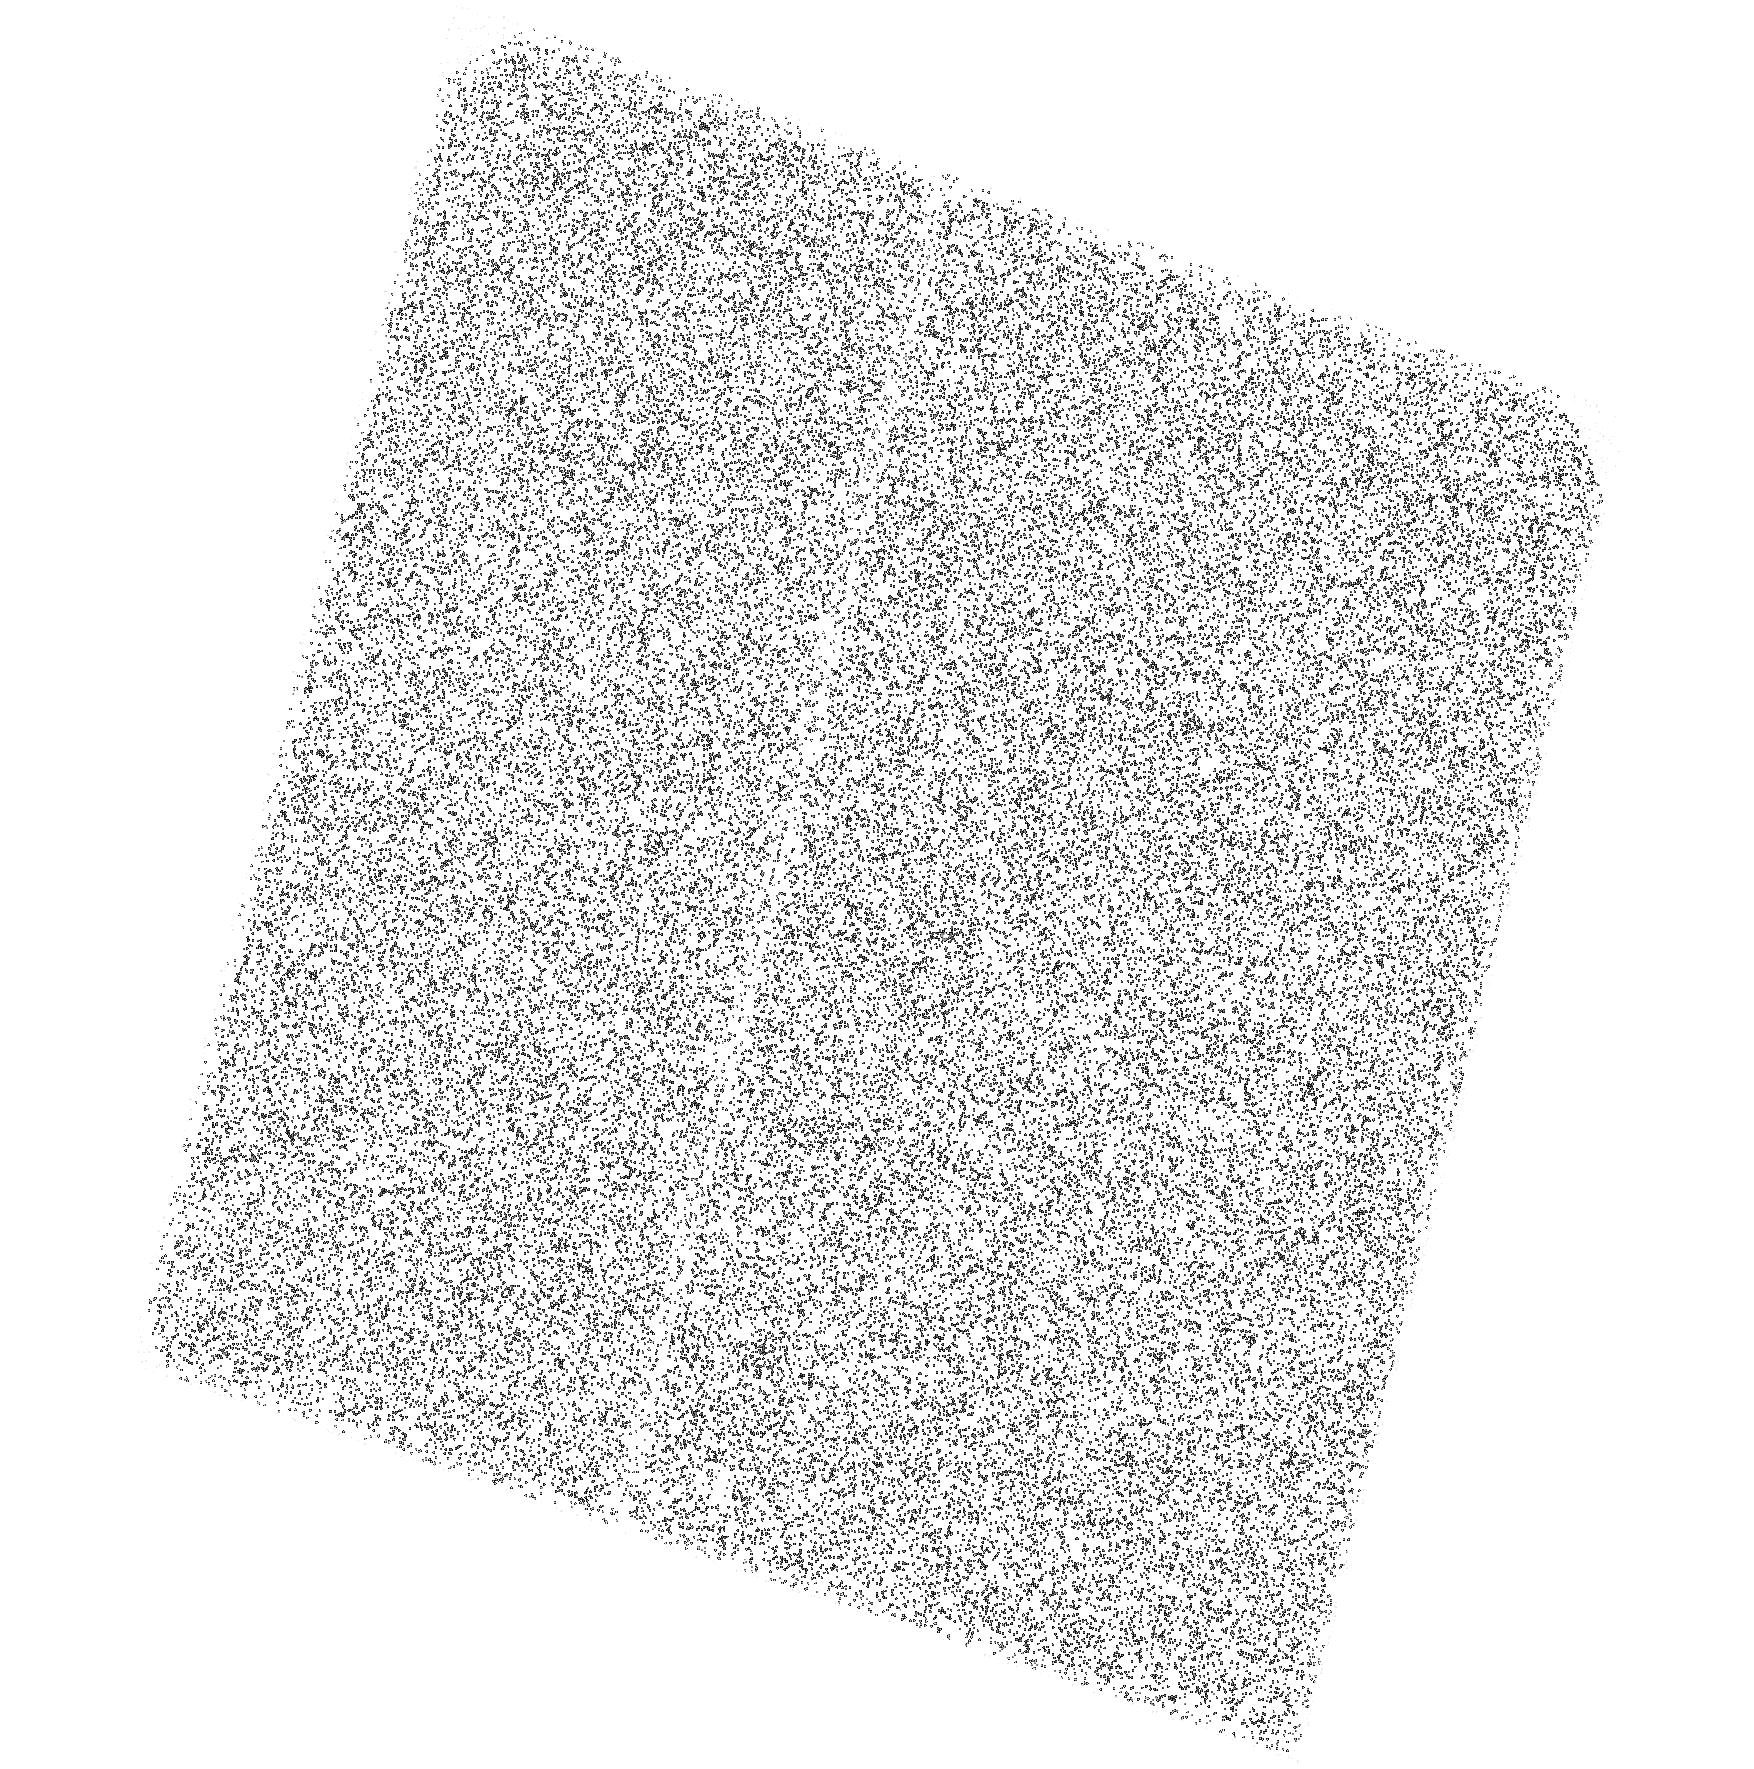
Target: RXJ2143+0654. Instrument: ACS/SBC. Filter: F140LP. Exposure: 44 min. Observation ID: hst_17476_01_acs_sbc_f140lp_jf8e01

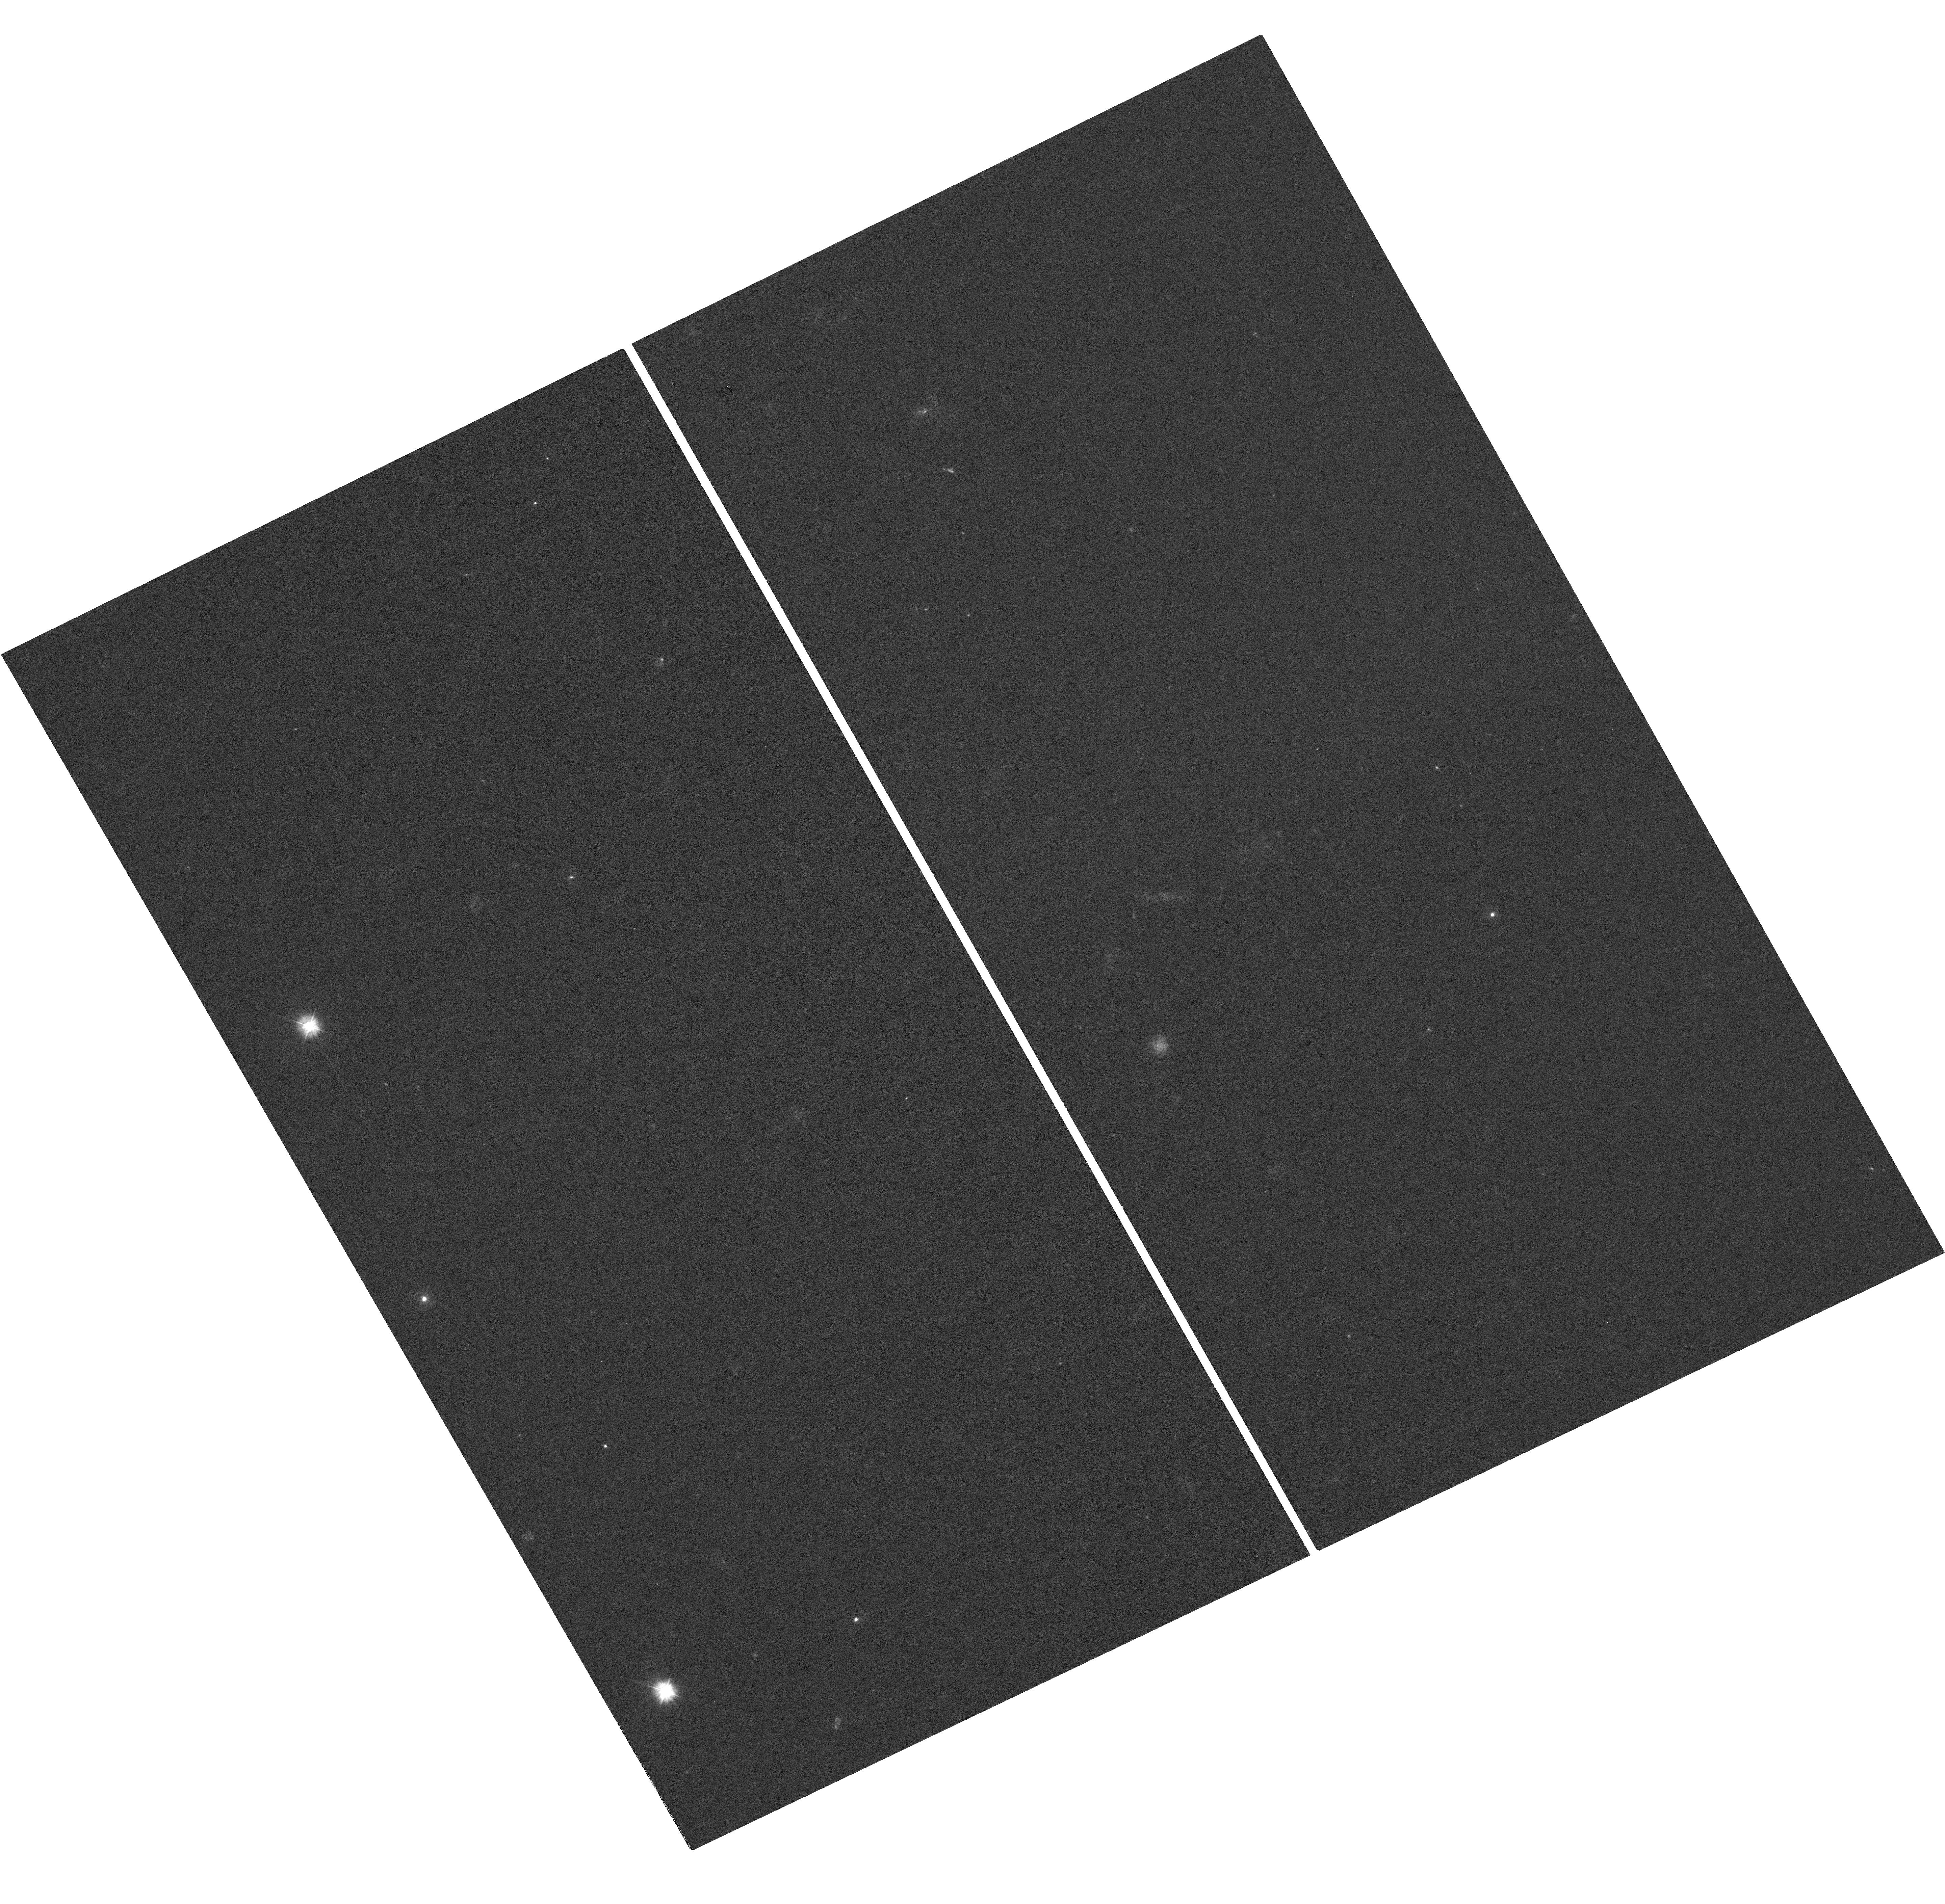
Target: RXJ2143+0654. Instrument: WFC3/UVIS. Filter: F300X. Exposure: 1.4 h. Observation ID: hst_17476_02_wfc3_uvis_f300x_if8e02

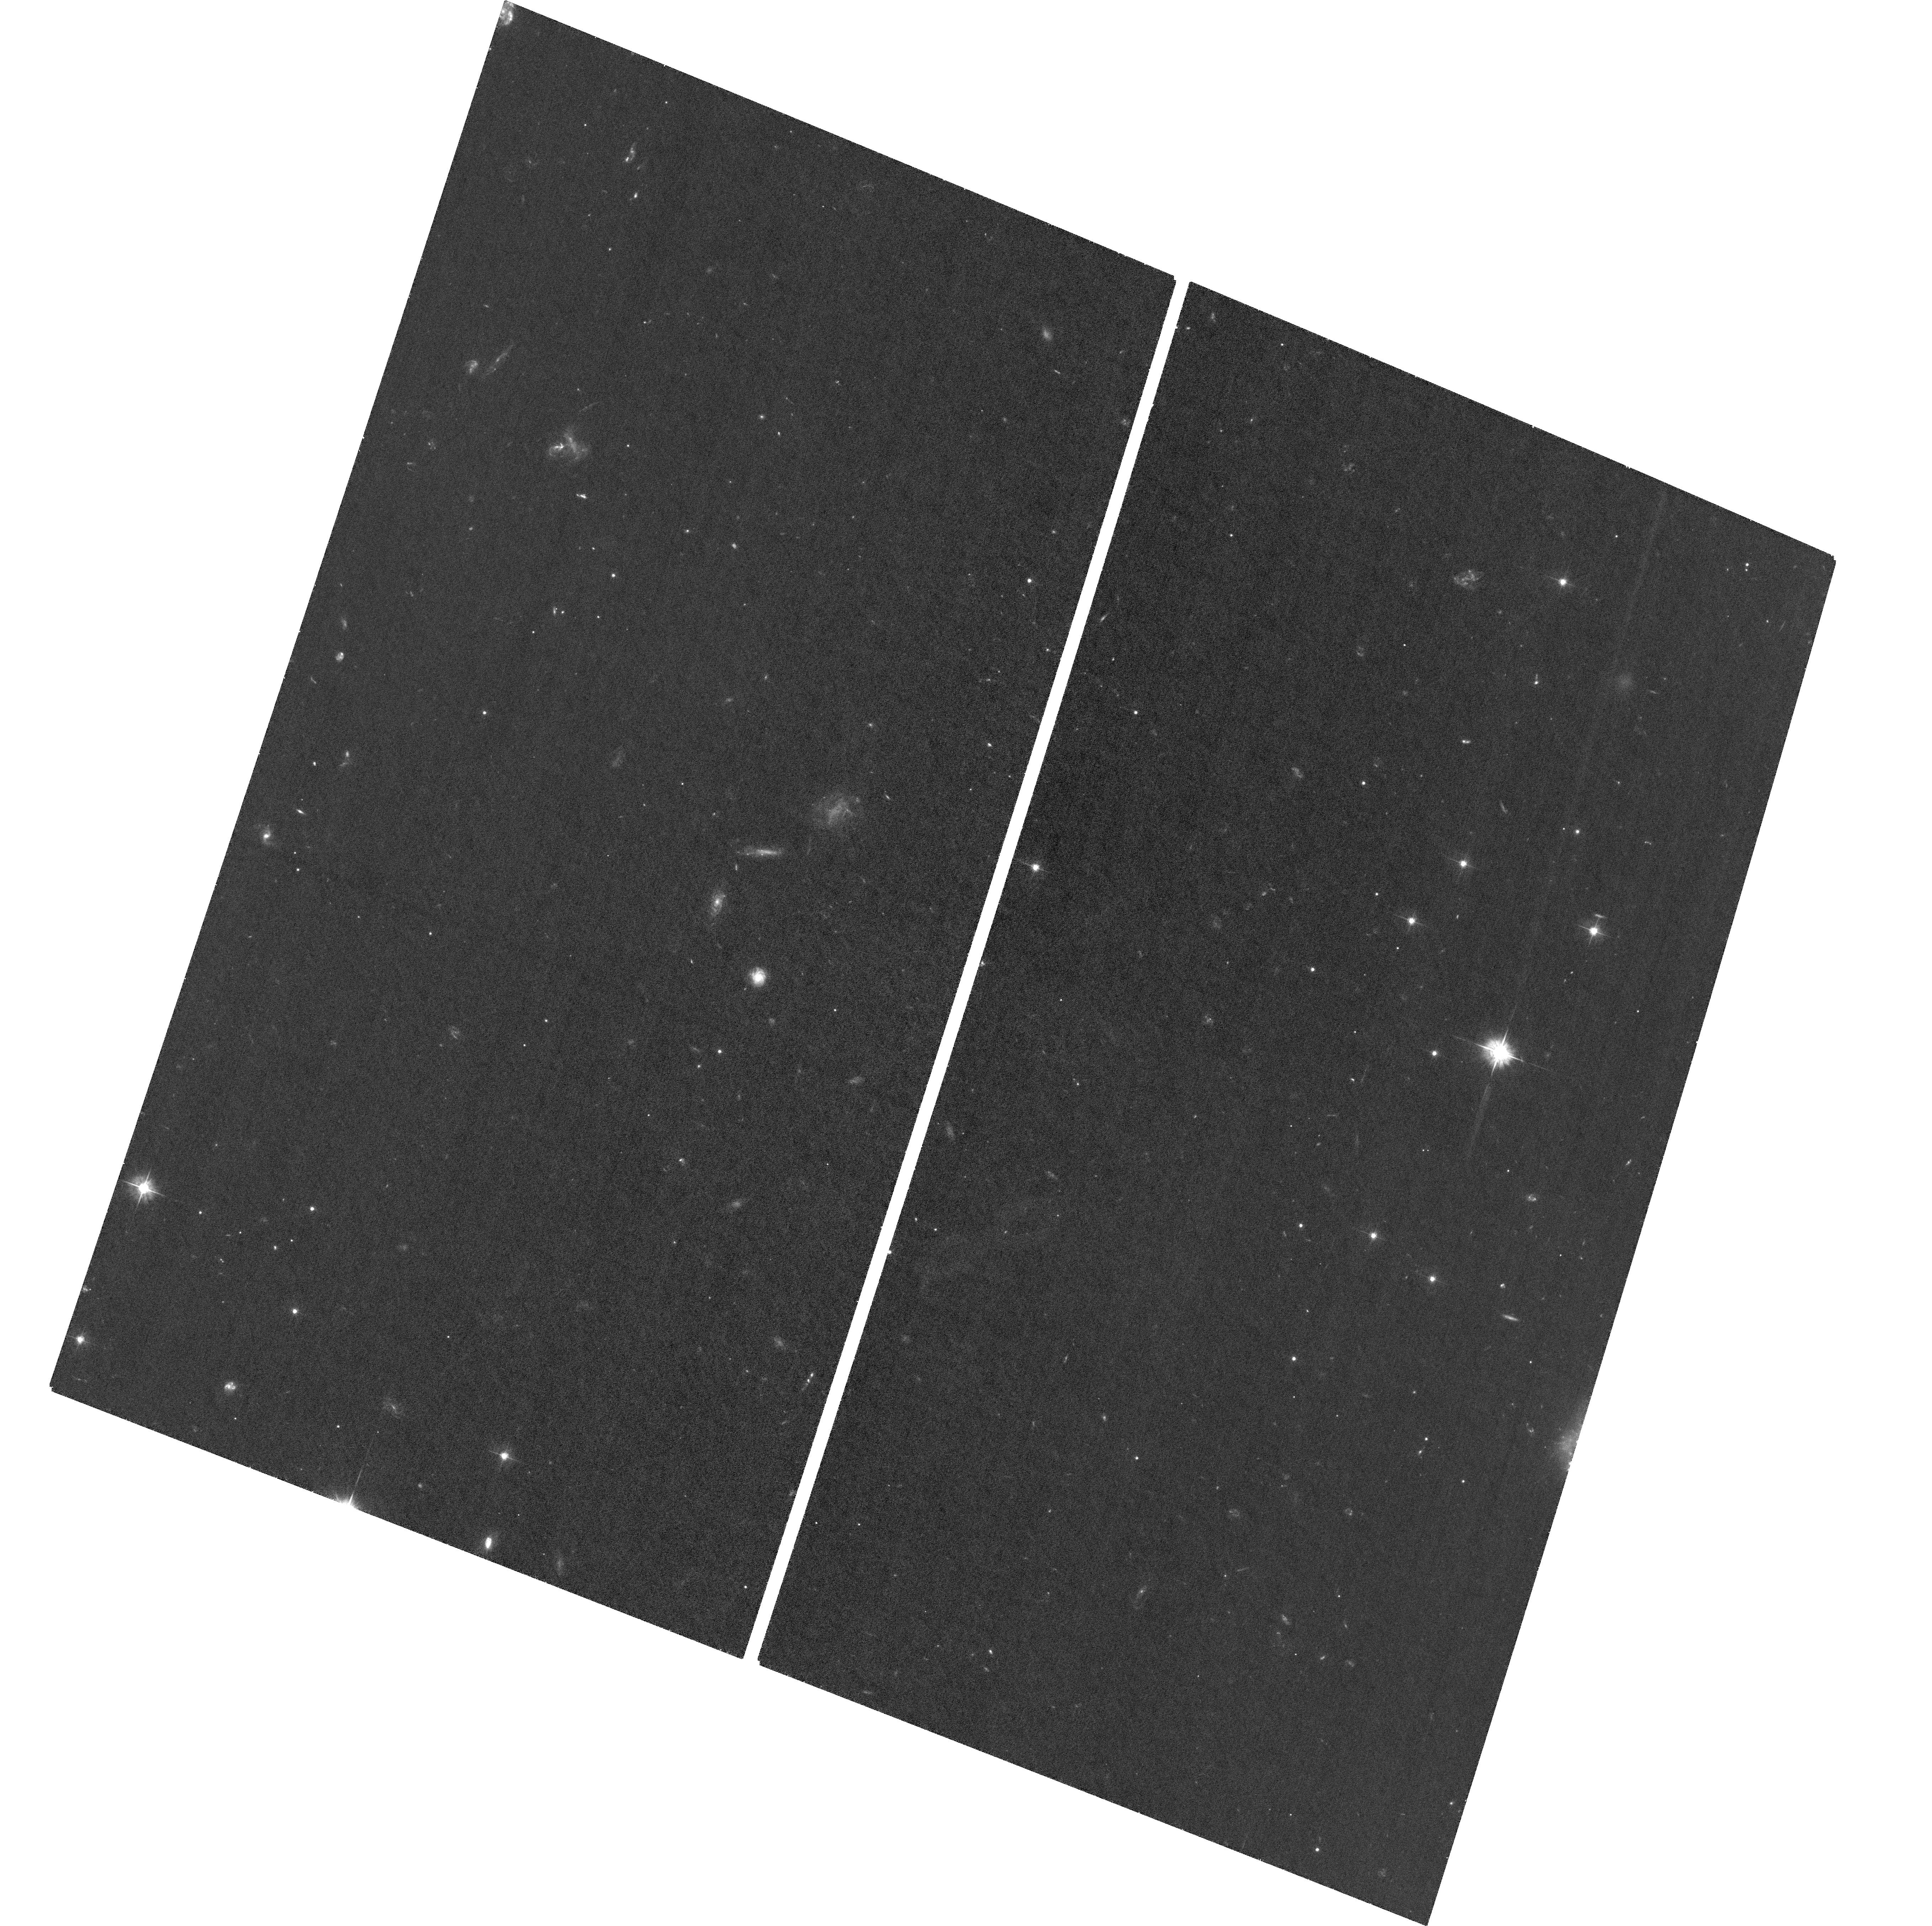
Target: RXJ2143+0654. Instrument: ACS/WFC. Filter: F475W. Exposure: 1.2 h. Observation ID: hst_17476_03_acs_wfc_f475w_jf8e03

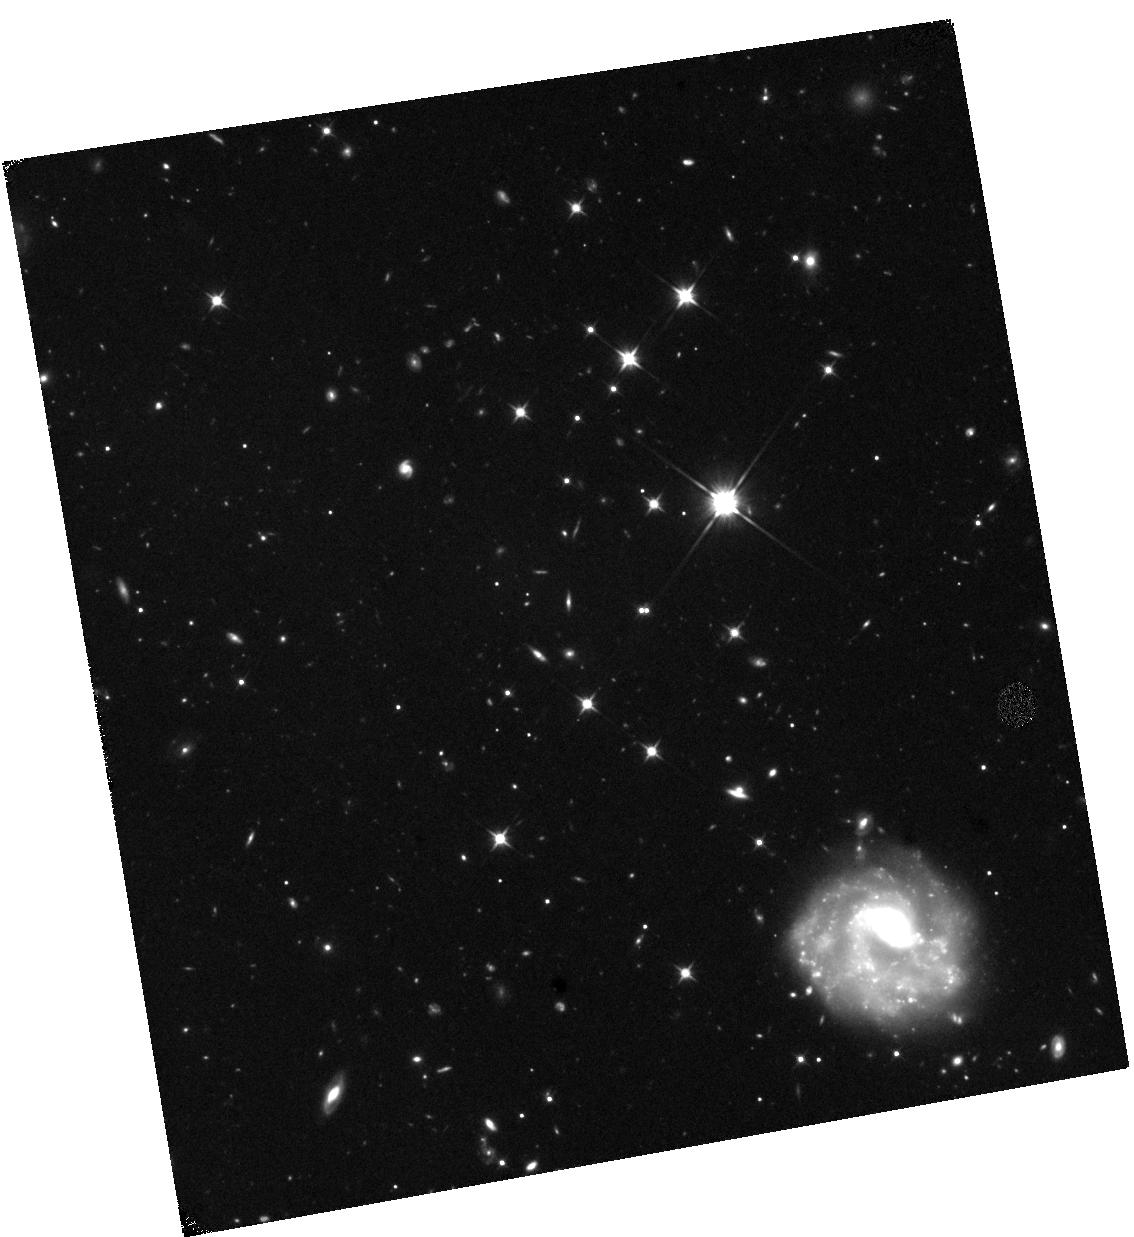
Target: RXJ2143+0654. Instrument: WFC3/IR. Filter: F110W. Exposure: 39 min. Observation ID: hst_17476_04_wfc3_ir_f110w_if8e04

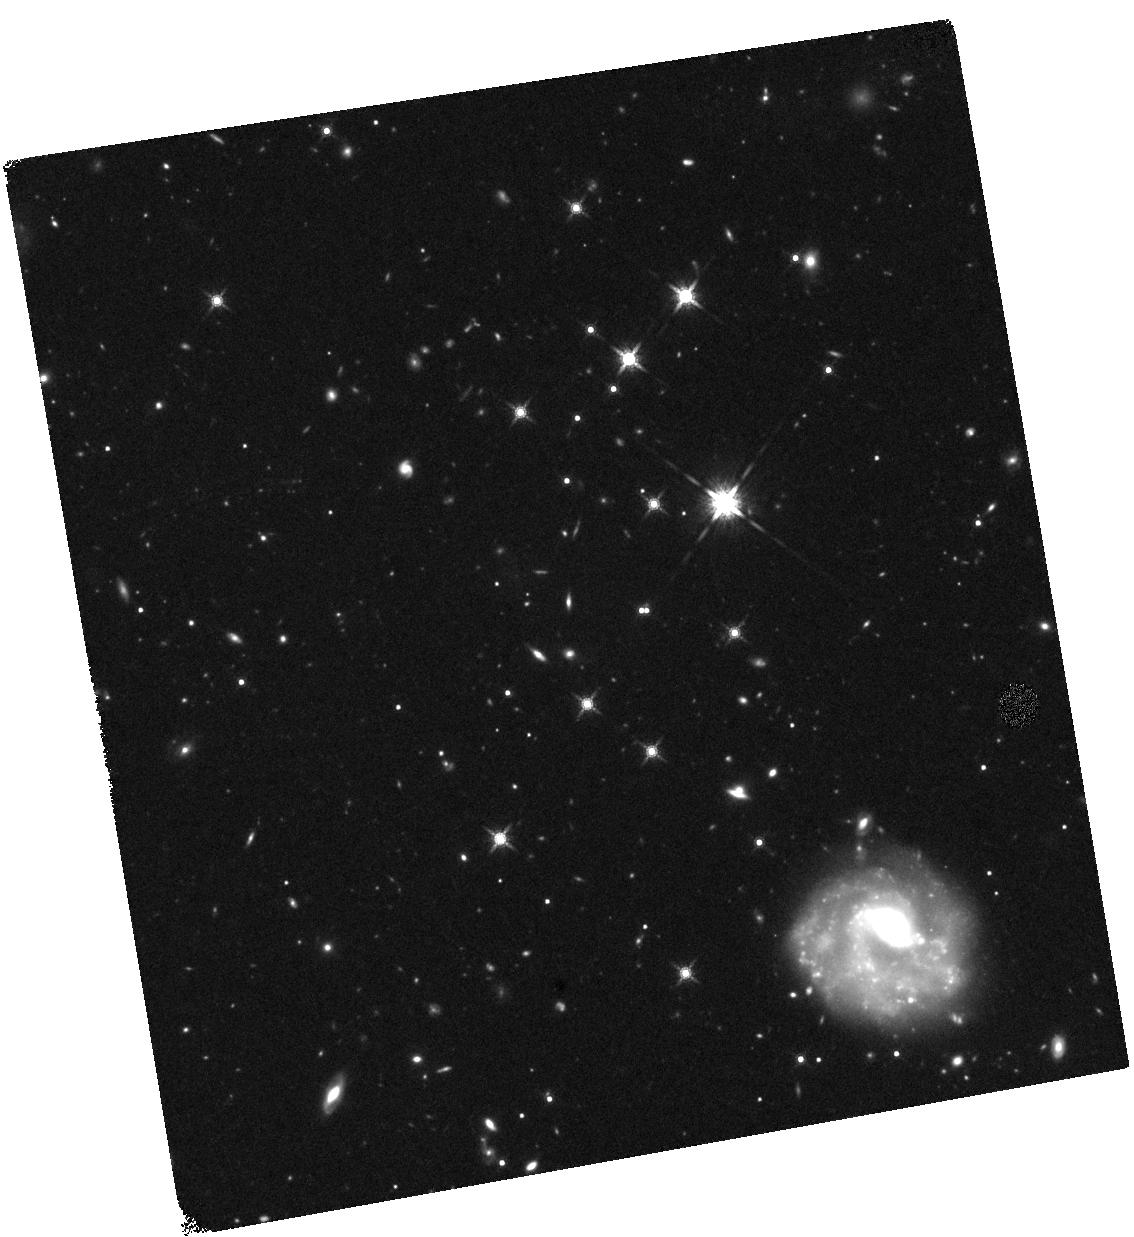
Target: RXJ2143+0654. Instrument: WFC3/IR. Filter: F160W. Exposure: 42 min. Observation ID: hst_17476_04_wfc3_ir_f160w_if8e04

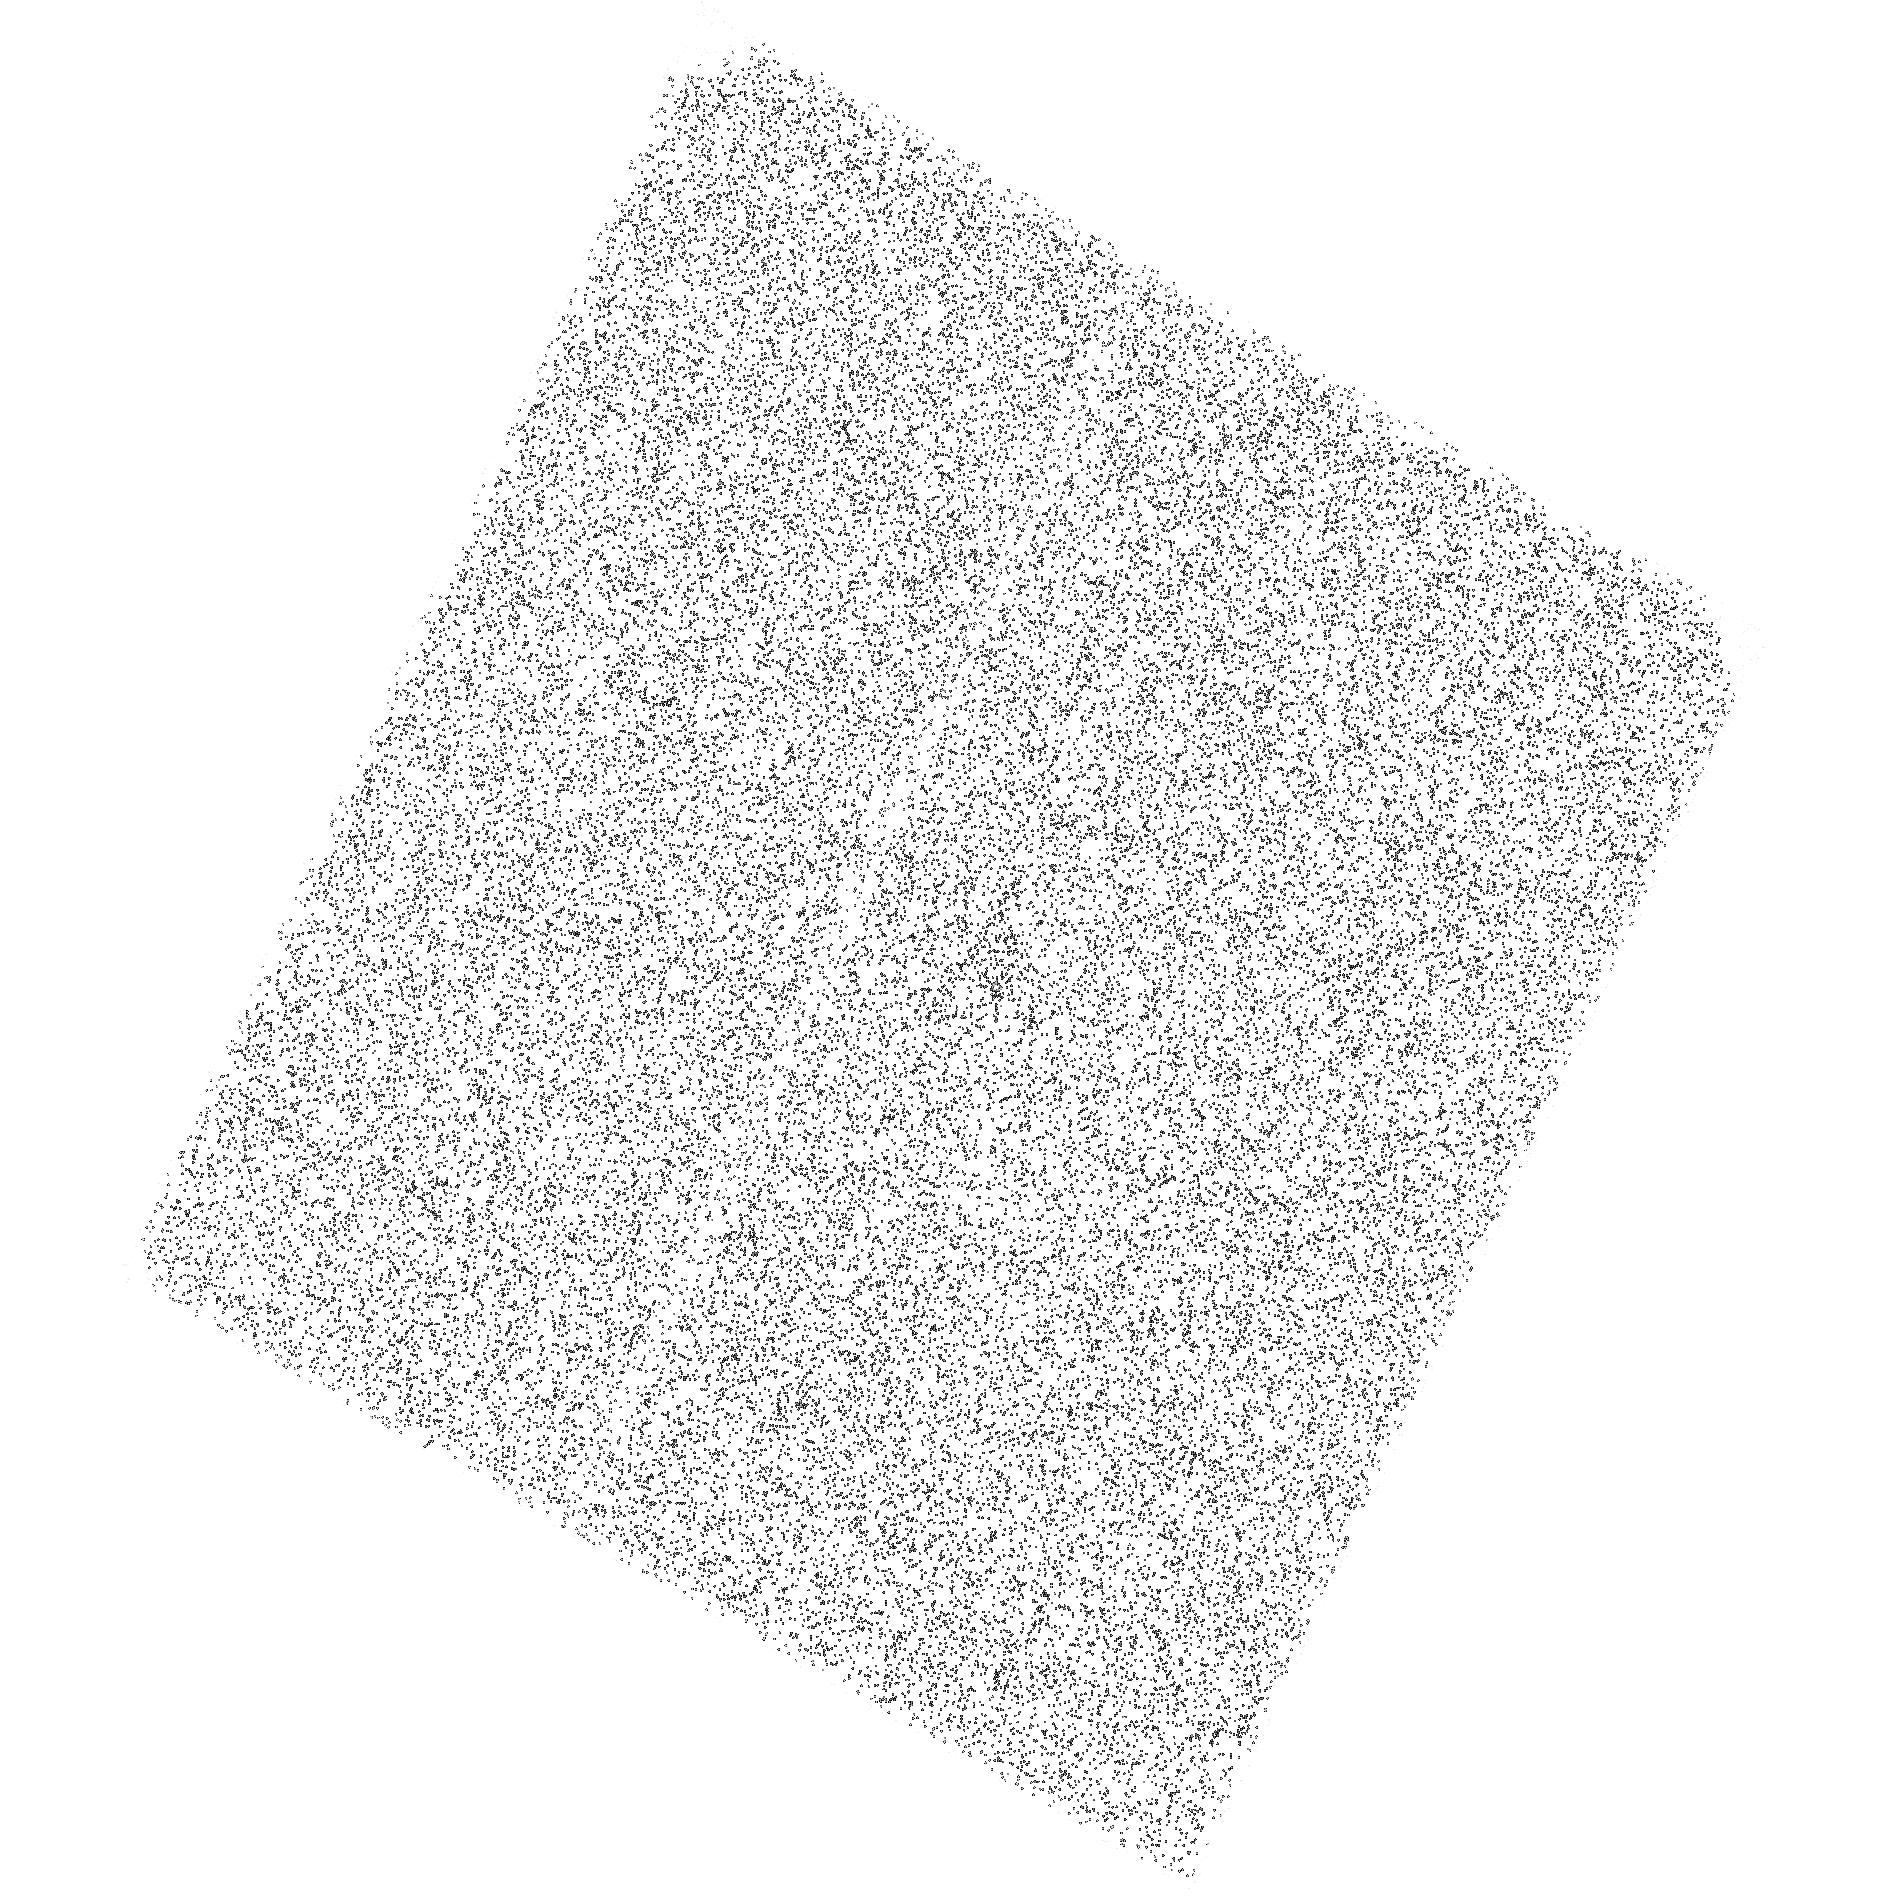
Target: RXJ2143+0654. Instrument: ACS/SBC. Filter: F140LP. Exposure: 41 min. Observation ID: hst_17476_05_acs_sbc_f140lp_jf8e05

The most puzzling UV-optical-NIR spectrum of an isolated neutron star: A disk or a magnetosphere? (PI: Pavlov, George G.)

Unlike the commonly known rotation-powered pulsars, X-ray thermal isolated neutron stars (XTINSs) do not show radio/gamma-ray emission or other signs of magnetospheric activity but emit purely thermal soft X-ray radiation. A few HST observations of these sources have shown very puzzling results, with possible contribution from neutron star magnetospheres or fallback disks, challenging the simplistic model of a purely thermal emitter. However, because most XTINSs only have HST coverage in two spectral bands, the actual spectral shape and the origin of the XTINS UV-optical-IR emission remain unknown. RX J1243.0+0654, the most intriguing XTINS, provides the best opportunity to clarify the origin of the XTINS emission. We propose photometric measurements with high S/N in five spectral bands in the wavelength range of 0.14-1.7 microns. Fits of the five flux density points with different spectral models will help to understand the nature of this and other XTINSs. Using the same observations, we will also check for long-term variability of the target in two bands and measure its (currently unknown) proper motion with an uncertainty not exceeding 2 mas/yr, much lower than expected proper motion values. This will allow us to locate the birth place of this neutron star and estimate its kinematic age. These properties are required to constrain the neutron star cooling models and learn about evolutionary links between the diverse neutron star populations.